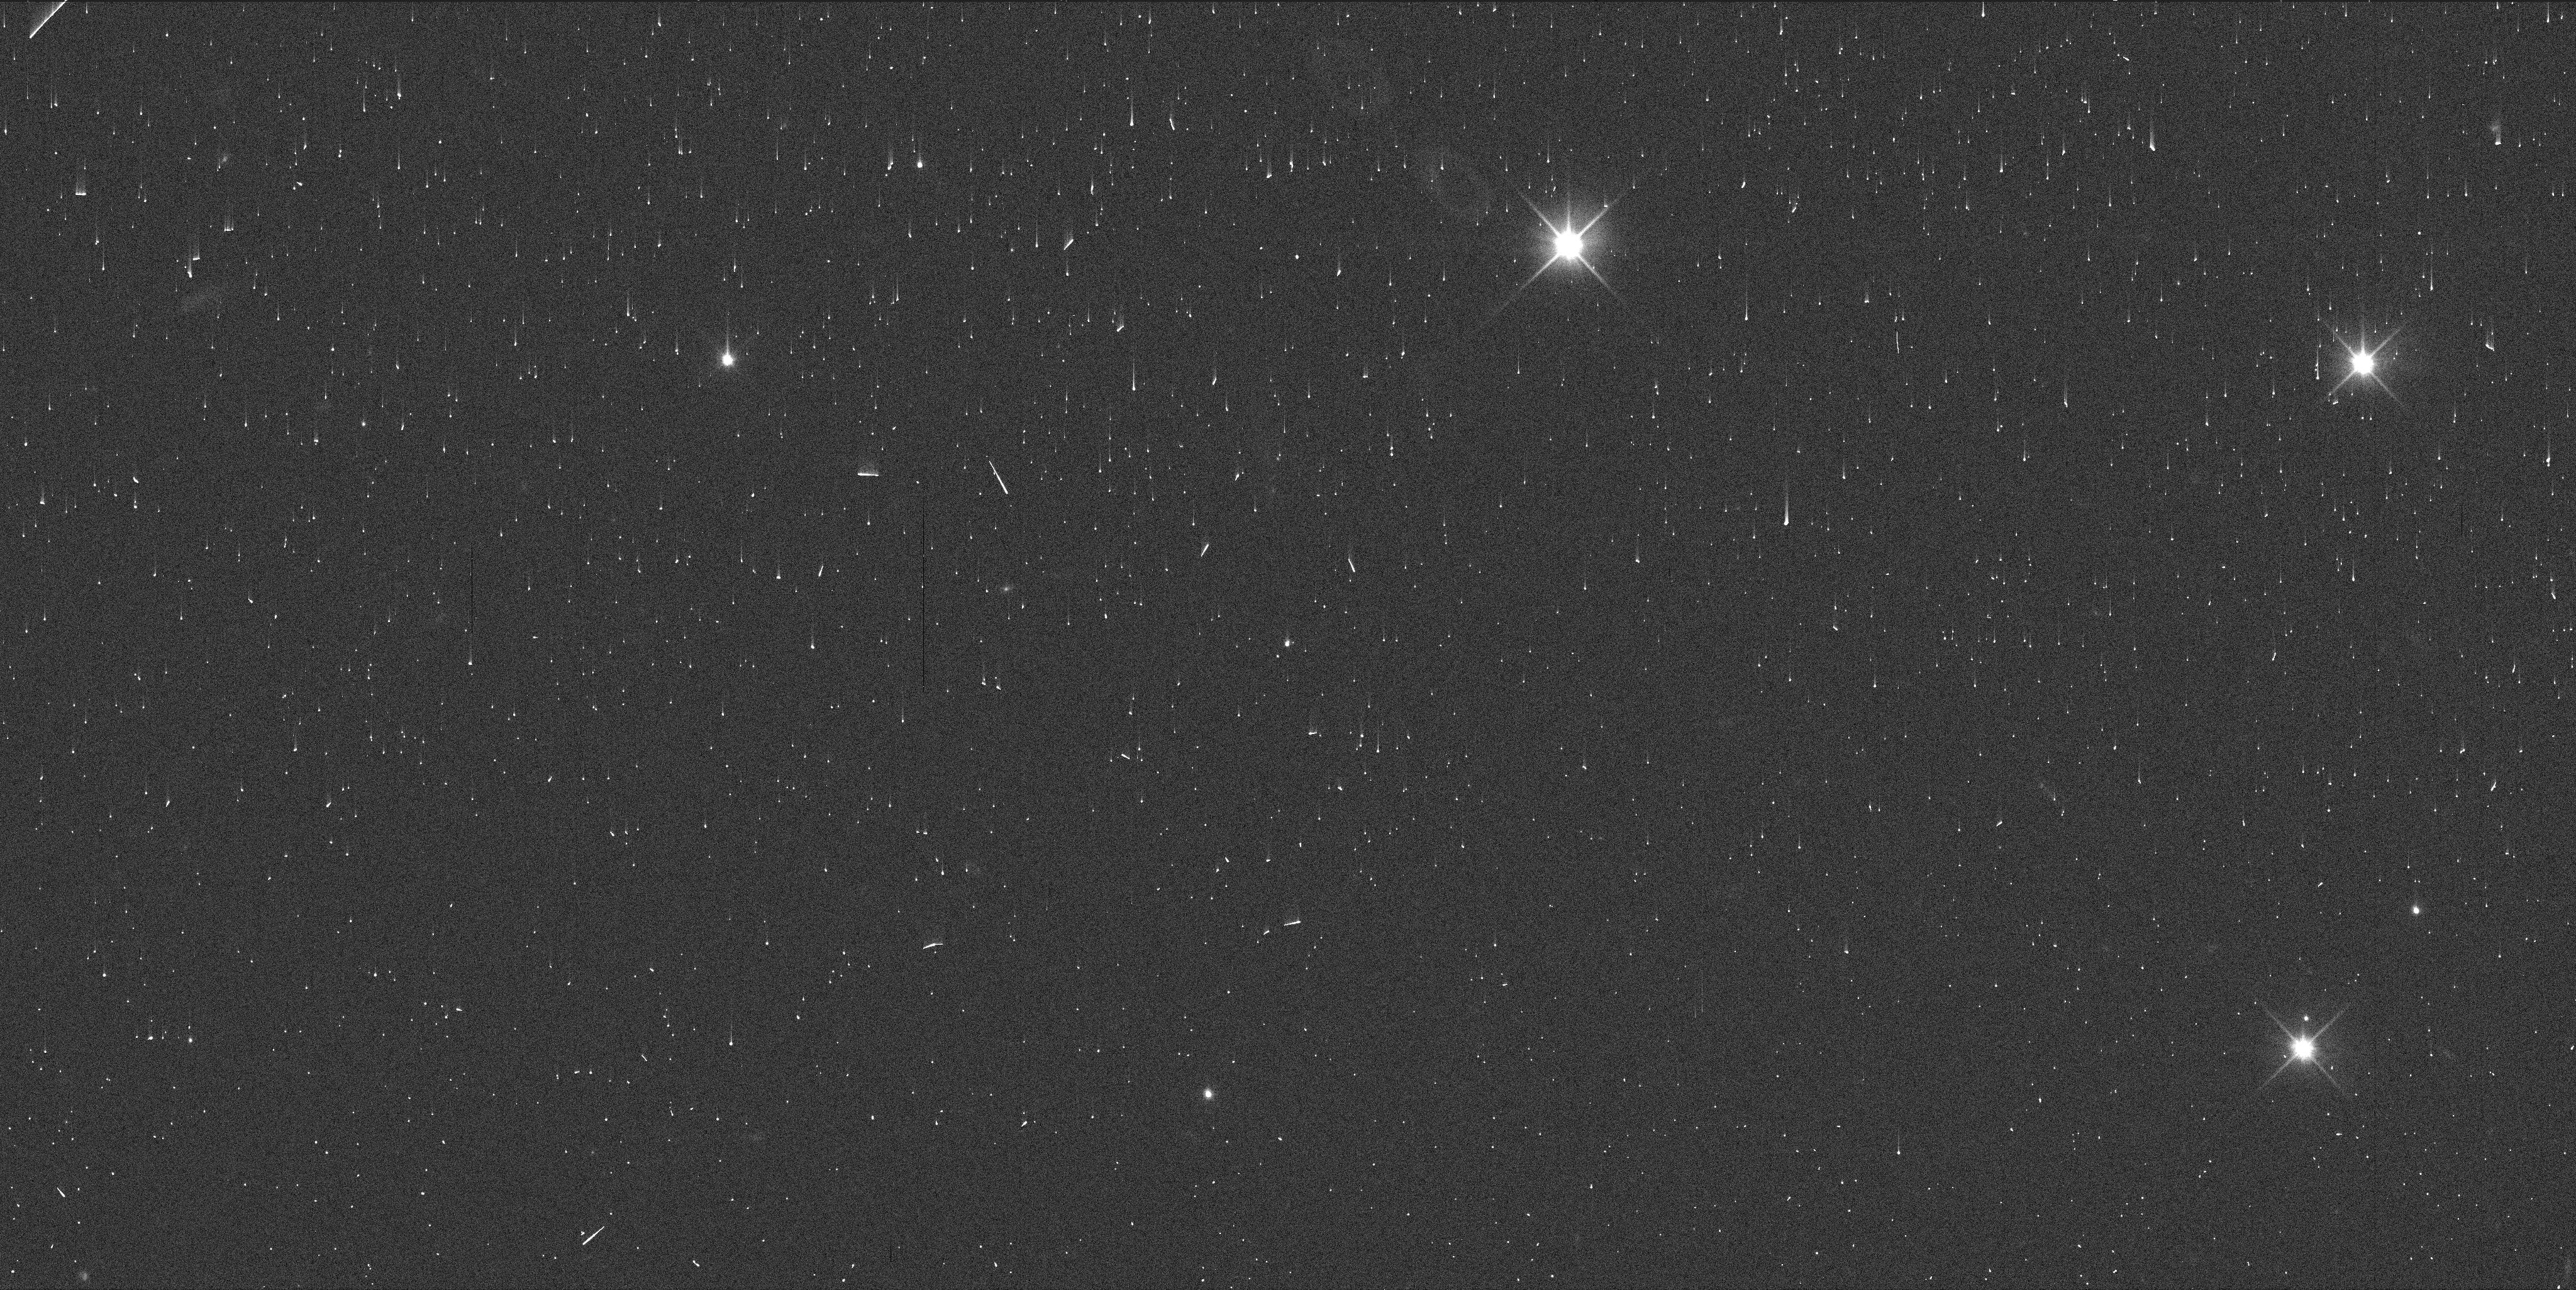
Target: SALACIA. Instrument: WFC3/UVIS. Filter: F350LP. Exposure: 1 min. Observation ID: ifcw01f4q

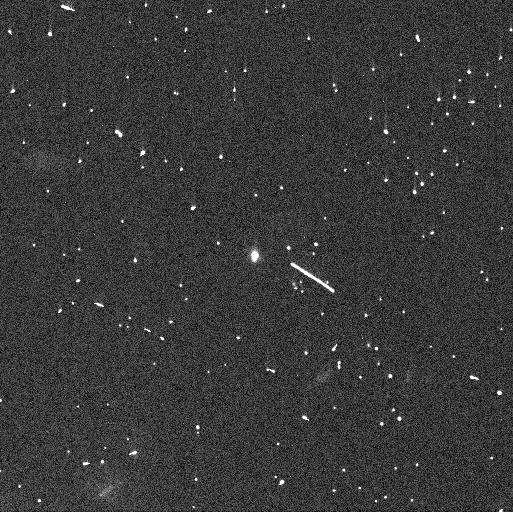
Target: SALACIA. Instrument: WFC3/UVIS. Filter: F350LP. Exposure: 2 min. Observation ID: ifcw02s6q

Astrometry for an Upcoming Double Occultation of Salacia-Actaea (PI: Proudfoot, Benjamin)

Binary trans-Neptunian objects (TNOs) are some of the most powerful tracers of solar system formation and evolution. One of the highest resolution way to study binary TNOs is by using stellar occultations, which enable direct determinations of the size and shape of each binary component. Although considerable effort has been expended targeting individual binary components, very few occultation campaigns have been able to simultaneously observe both binary components. On August 17th 2024, Salacia and its binary companion Actaea will occult a relatively bright star within 5 minutes of each other. This double occultation event will be visible along the same shadow path, allowing for a focused campaign to observe both bodies. Currently, uncertainties on the exact location of the shadow path are ~2500 km. We request two single-orbit visits to acquire both absolute and relative astrometry of the Salacia-Actaea system to allow for a more precise determination of the shadow path. Our observations will enable updated event predictions with uncertainties of ~300 km. The secondary science opportunities provided by the ultra-precise astrometry of the system are also substantial.